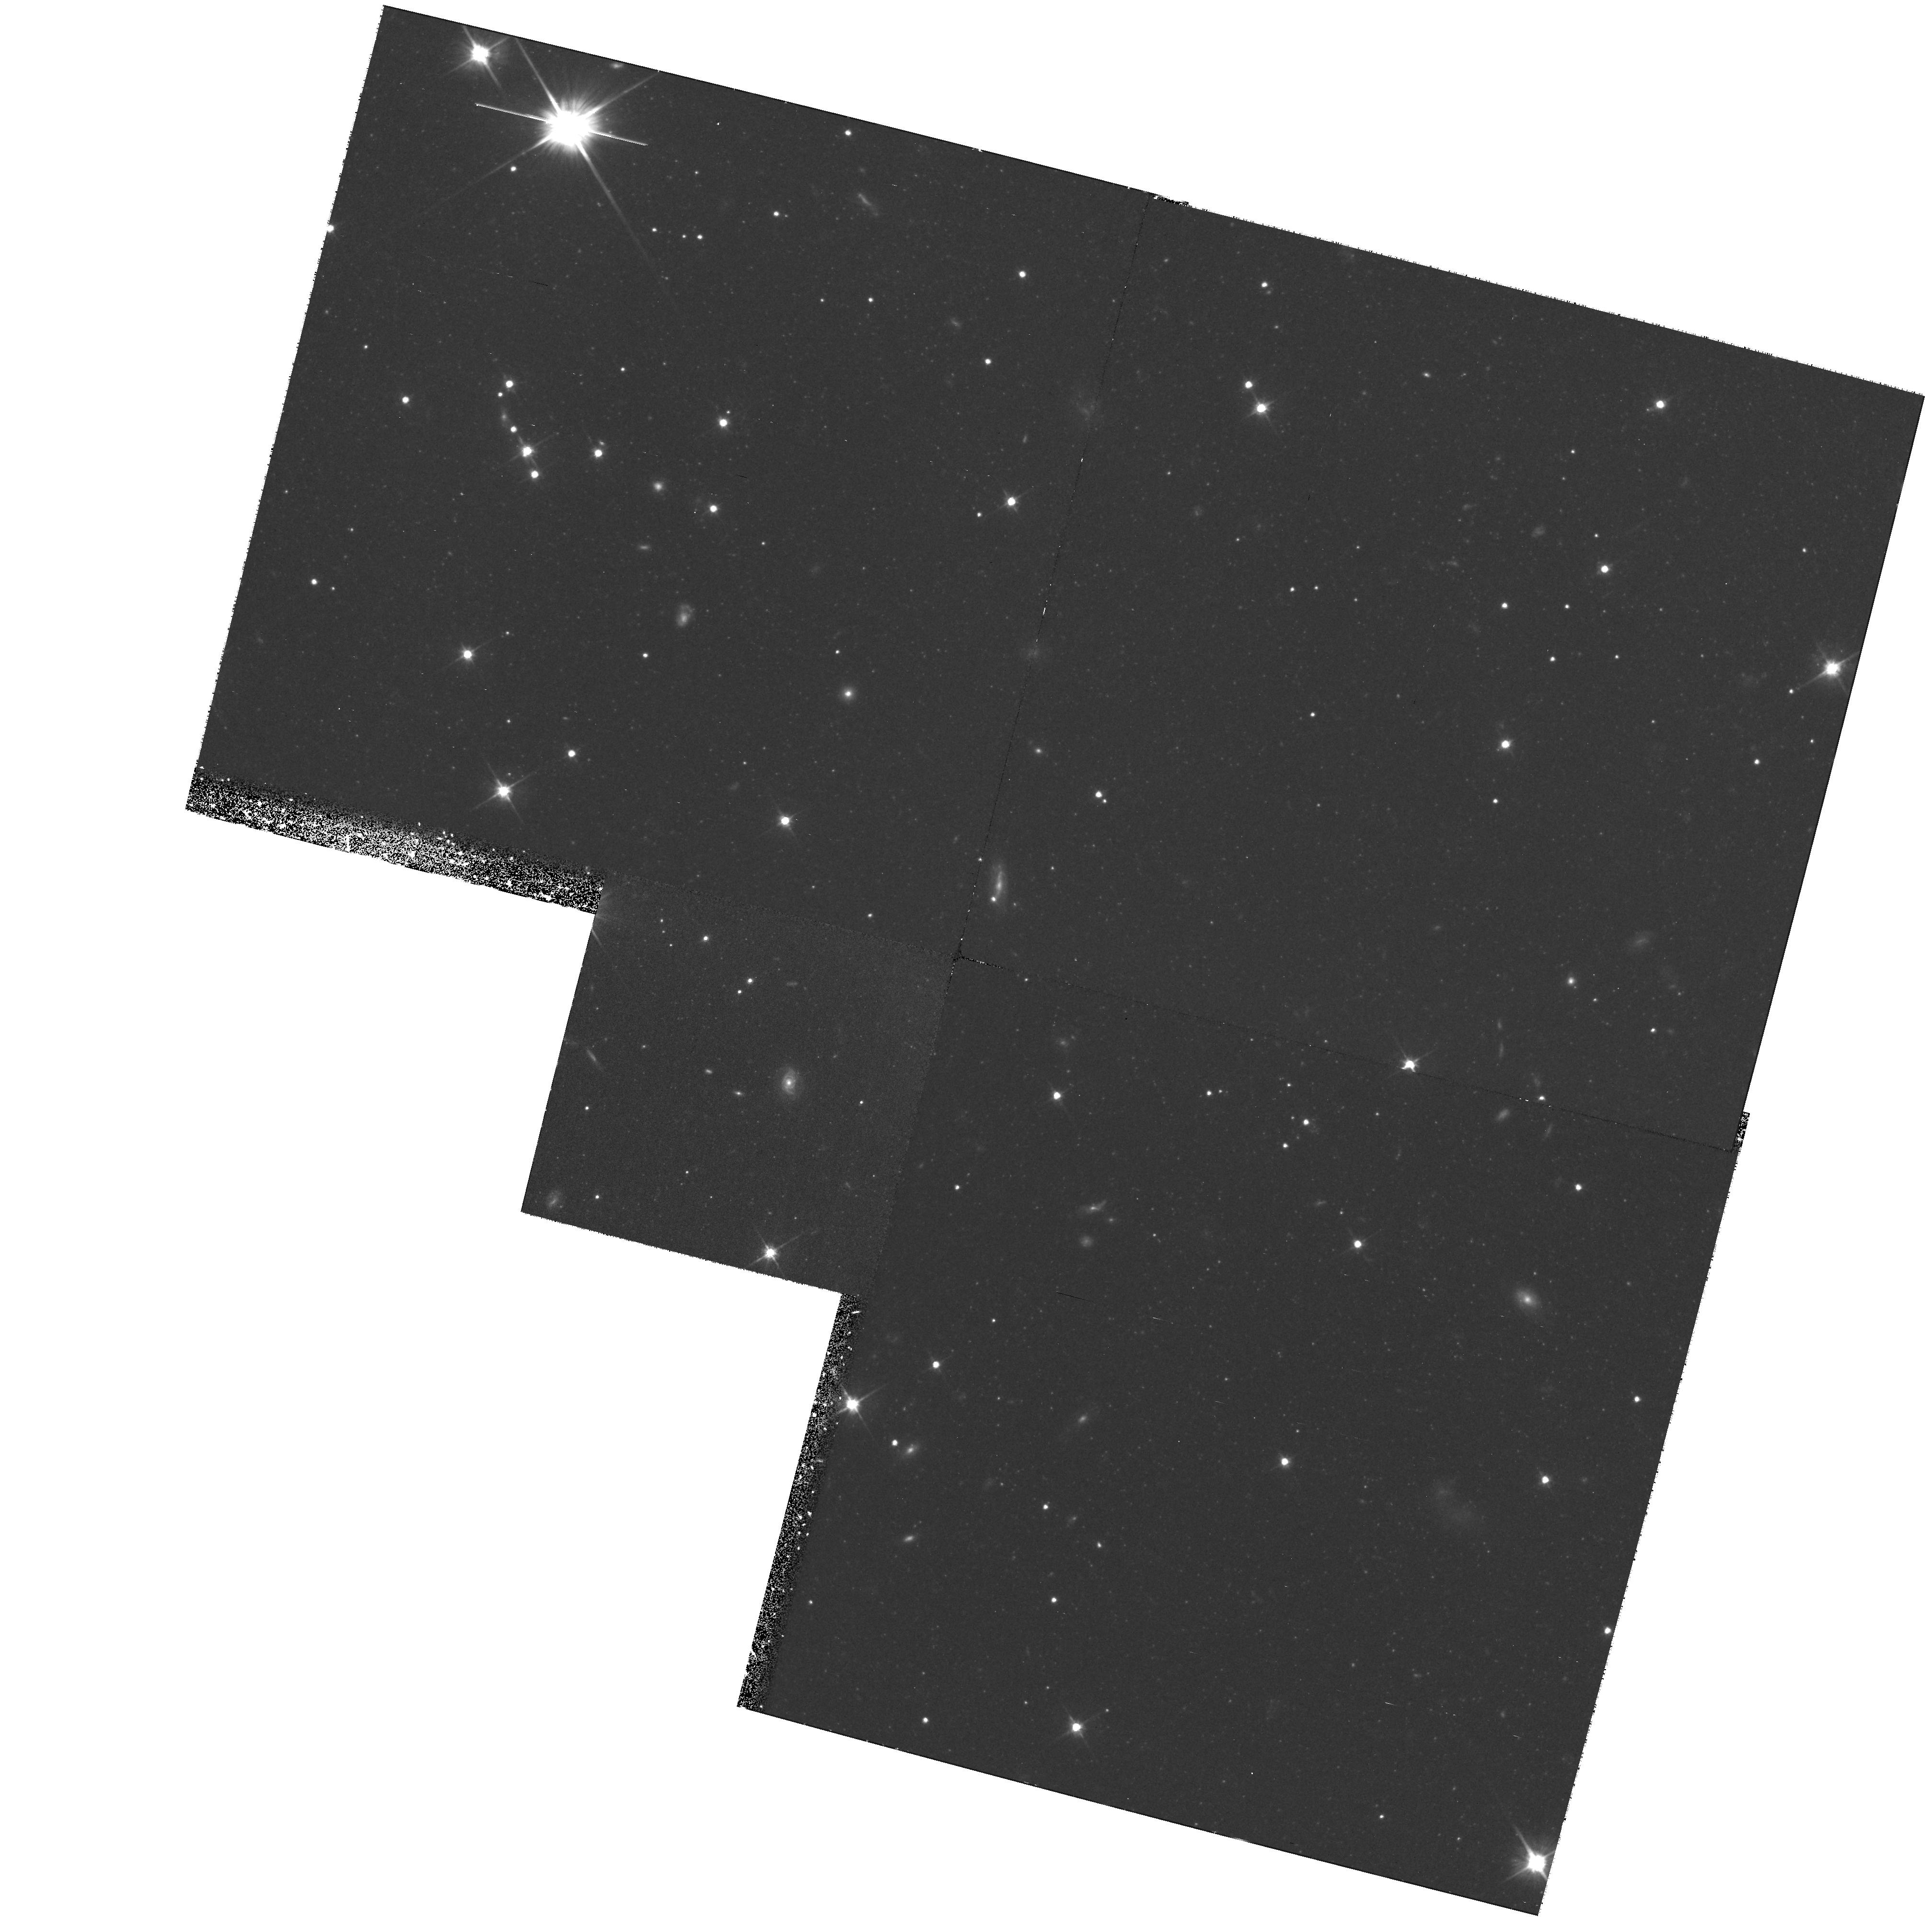
Target: NGC5128-OUTERP1. Instrument: WFPC2/PC. Filter: F606W. Exposure: 1.4 h. Observation ID: hst_8195_05_wfpc2_pc_f606w_u5cm05

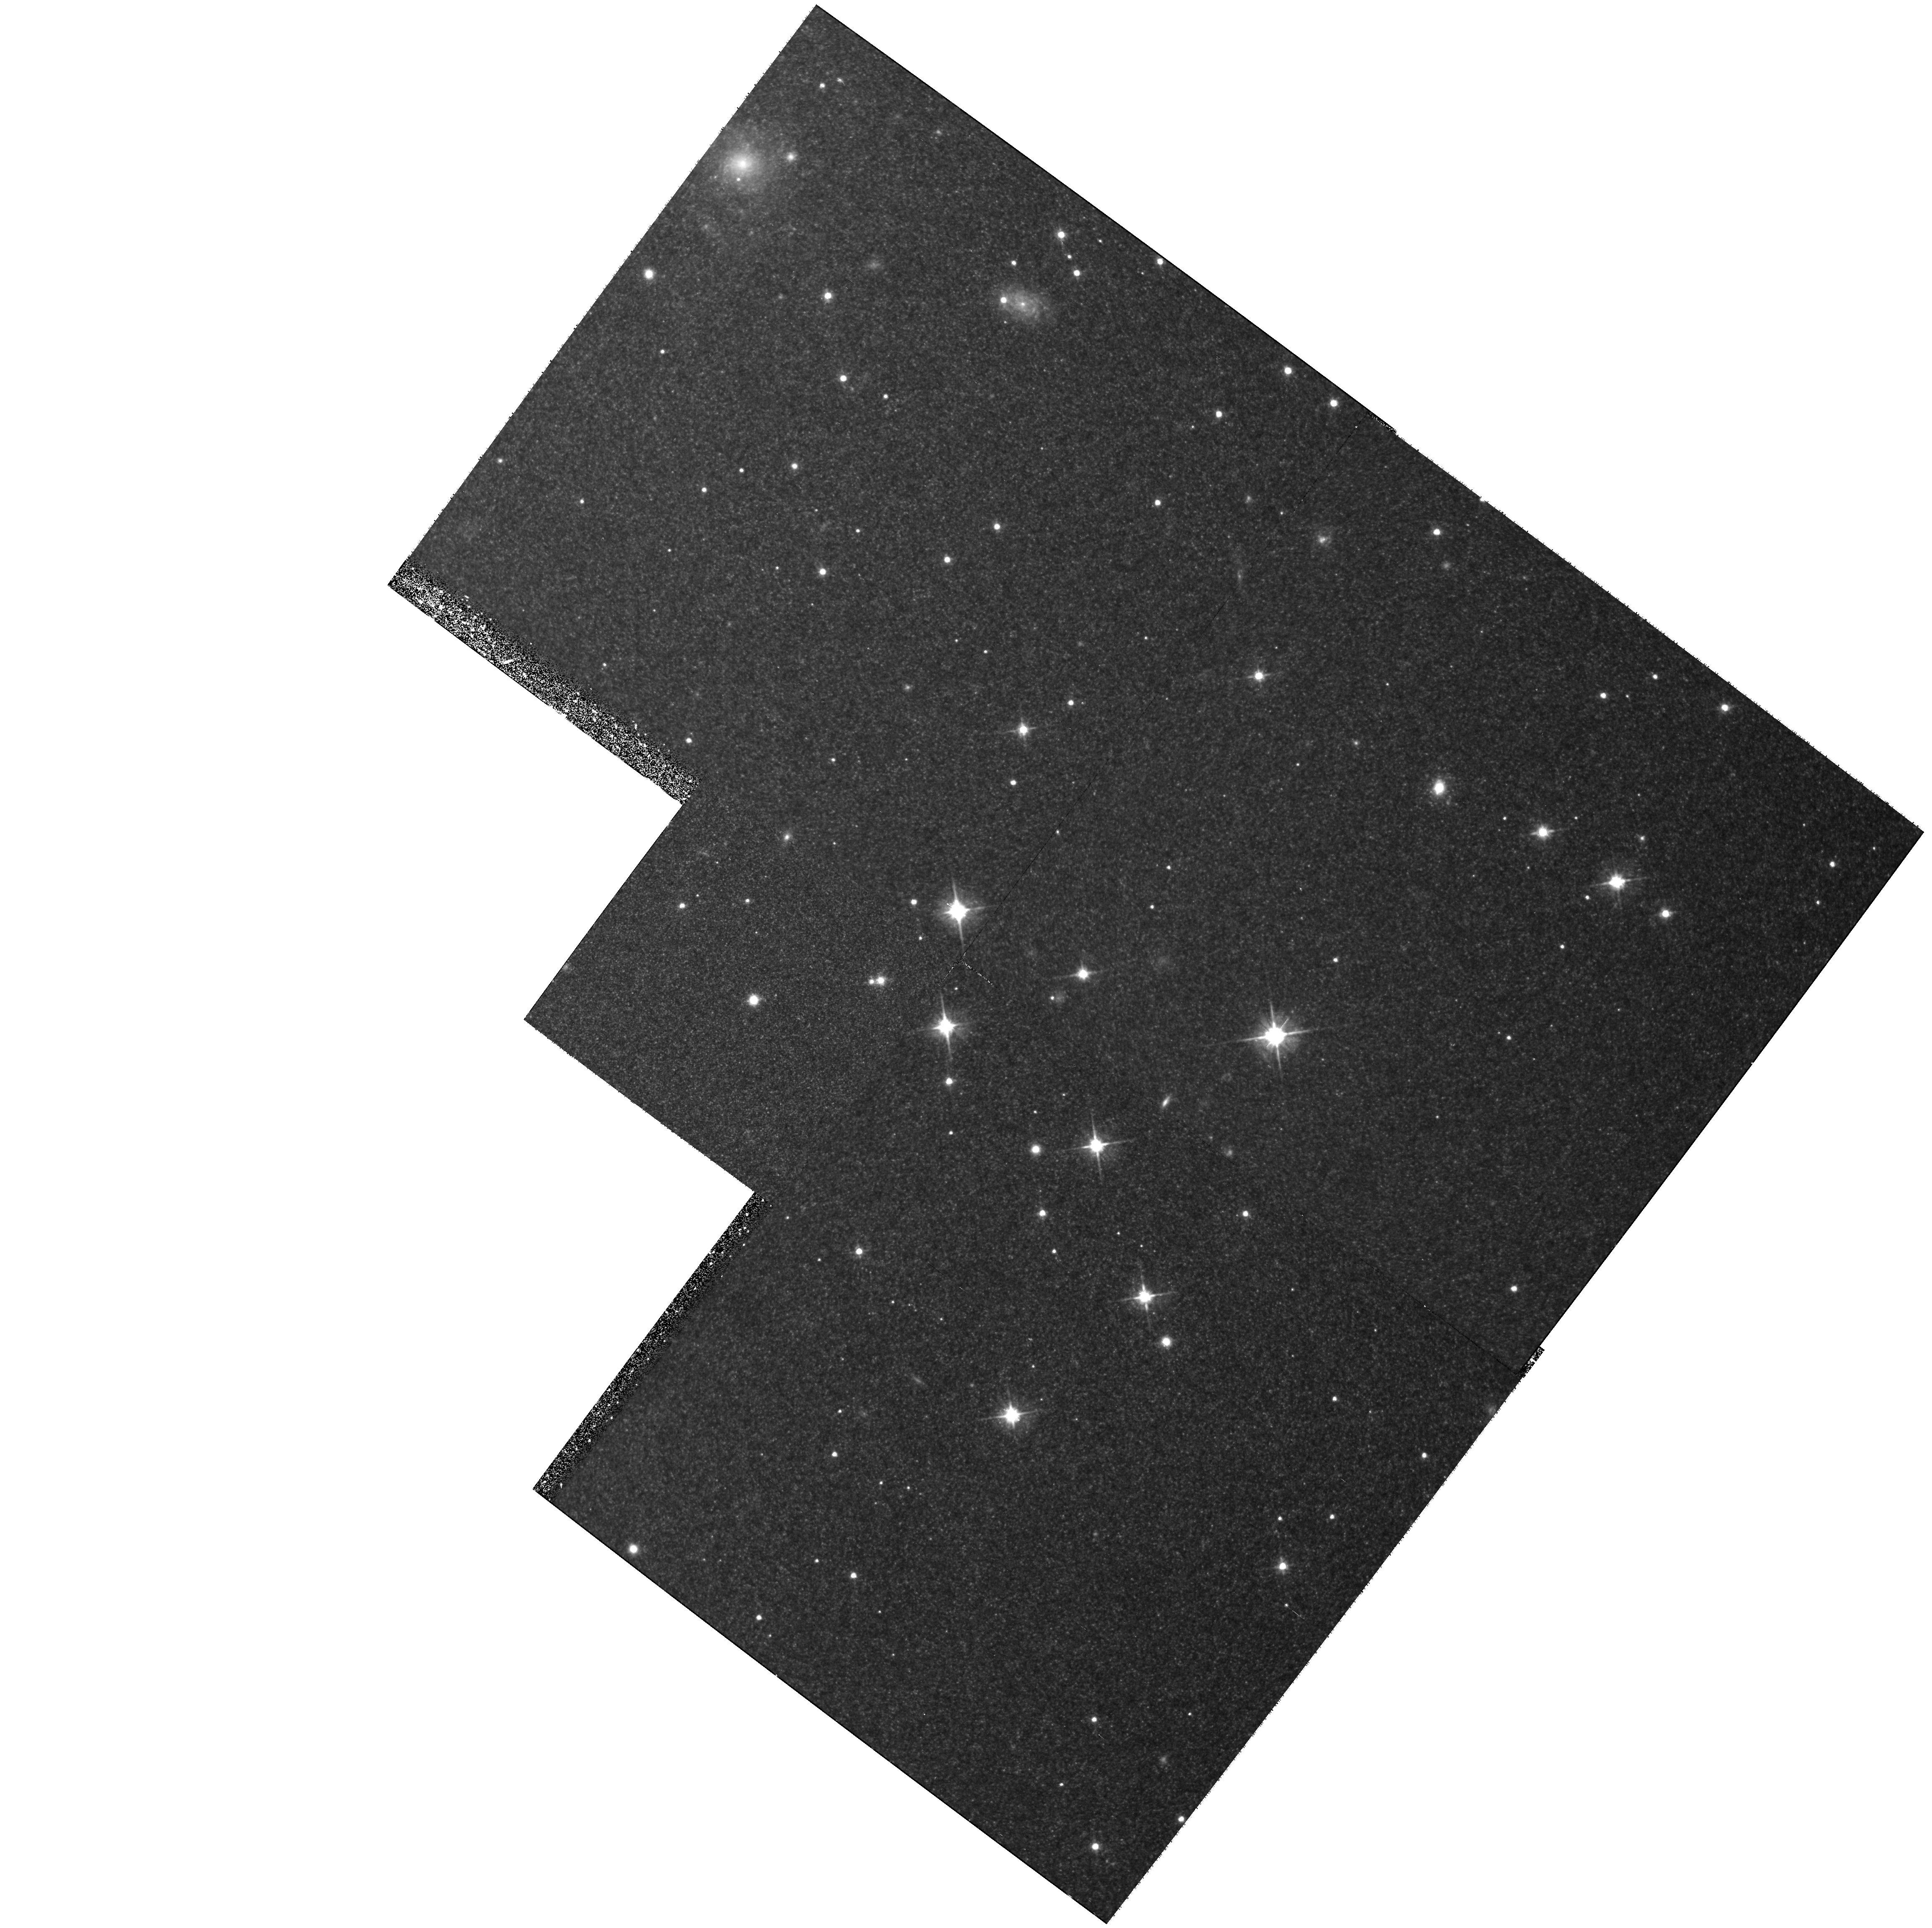
Target: NGC5128-INNERP2. Instrument: WFPC2/PC. Filter: F606W. Exposure: 1.4 h. Observation ID: hst_8195_02_wfpc2_pc_f606w_u5cm02

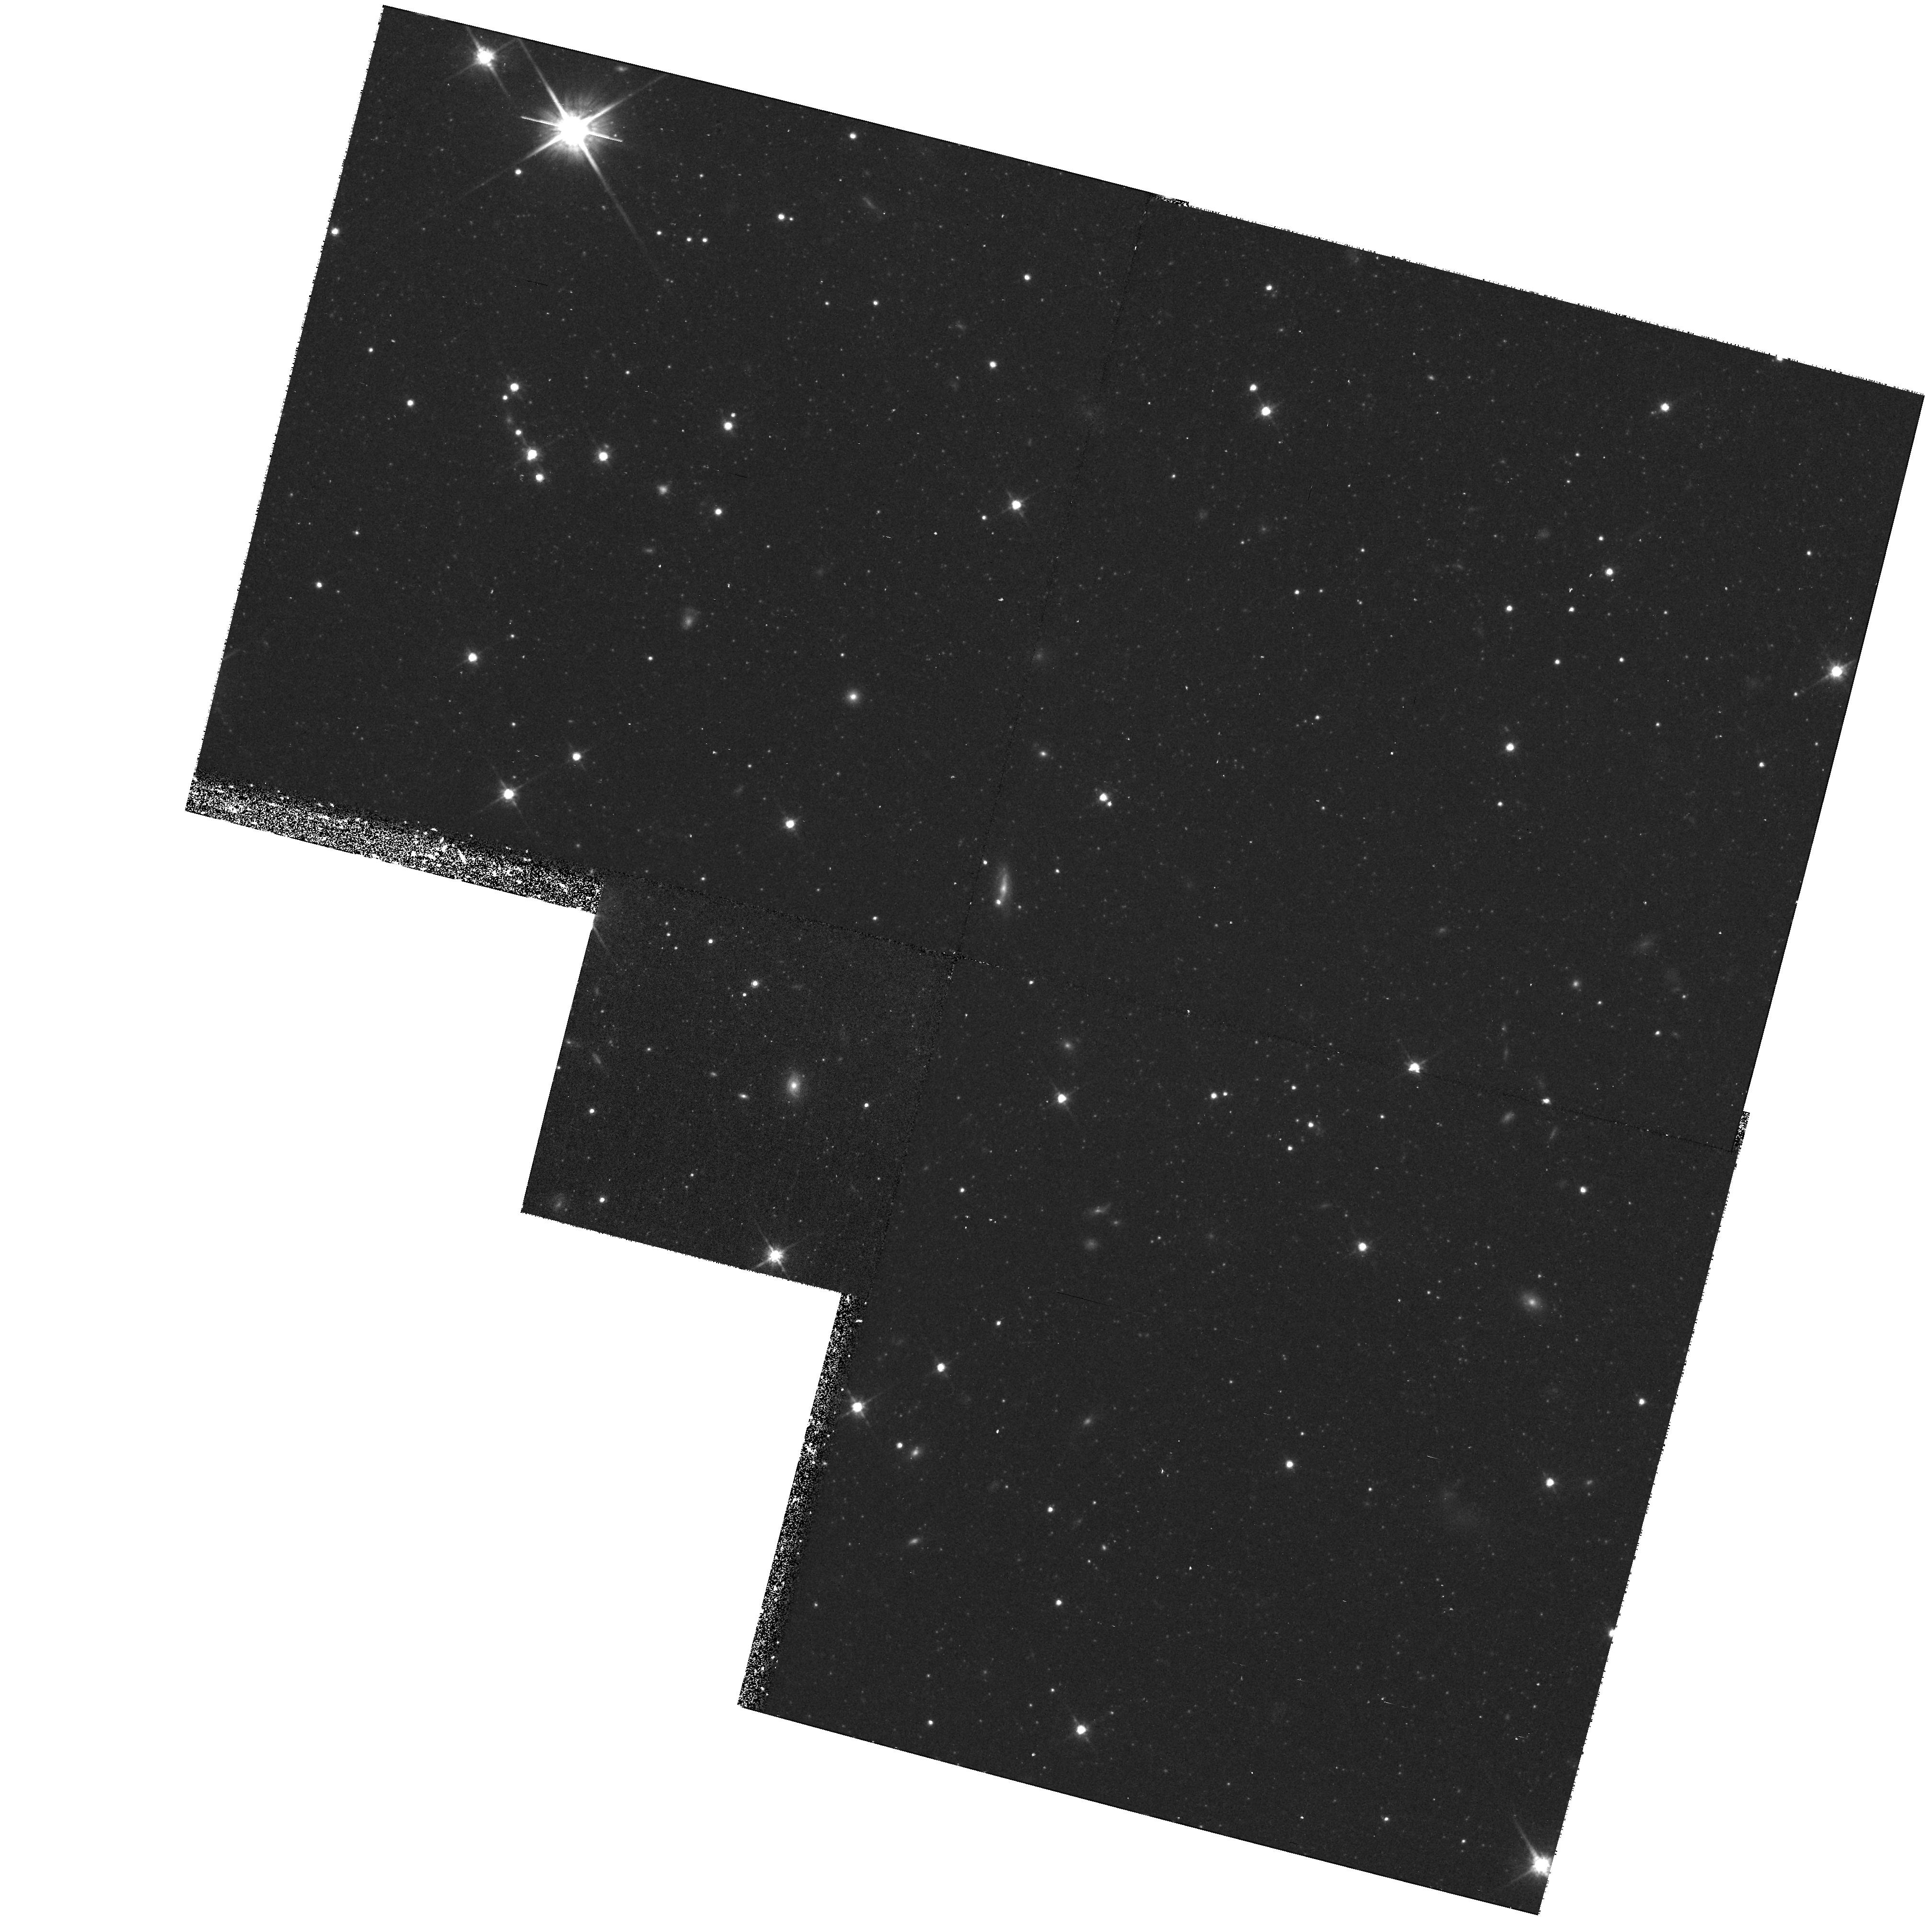
Target: NGC5128-OUTERP2. Instrument: WFPC2/PC. Filter: F814W. Exposure: 40 min. Observation ID: hst_8195_06_wfpc2_pc_f814w_u5cm06

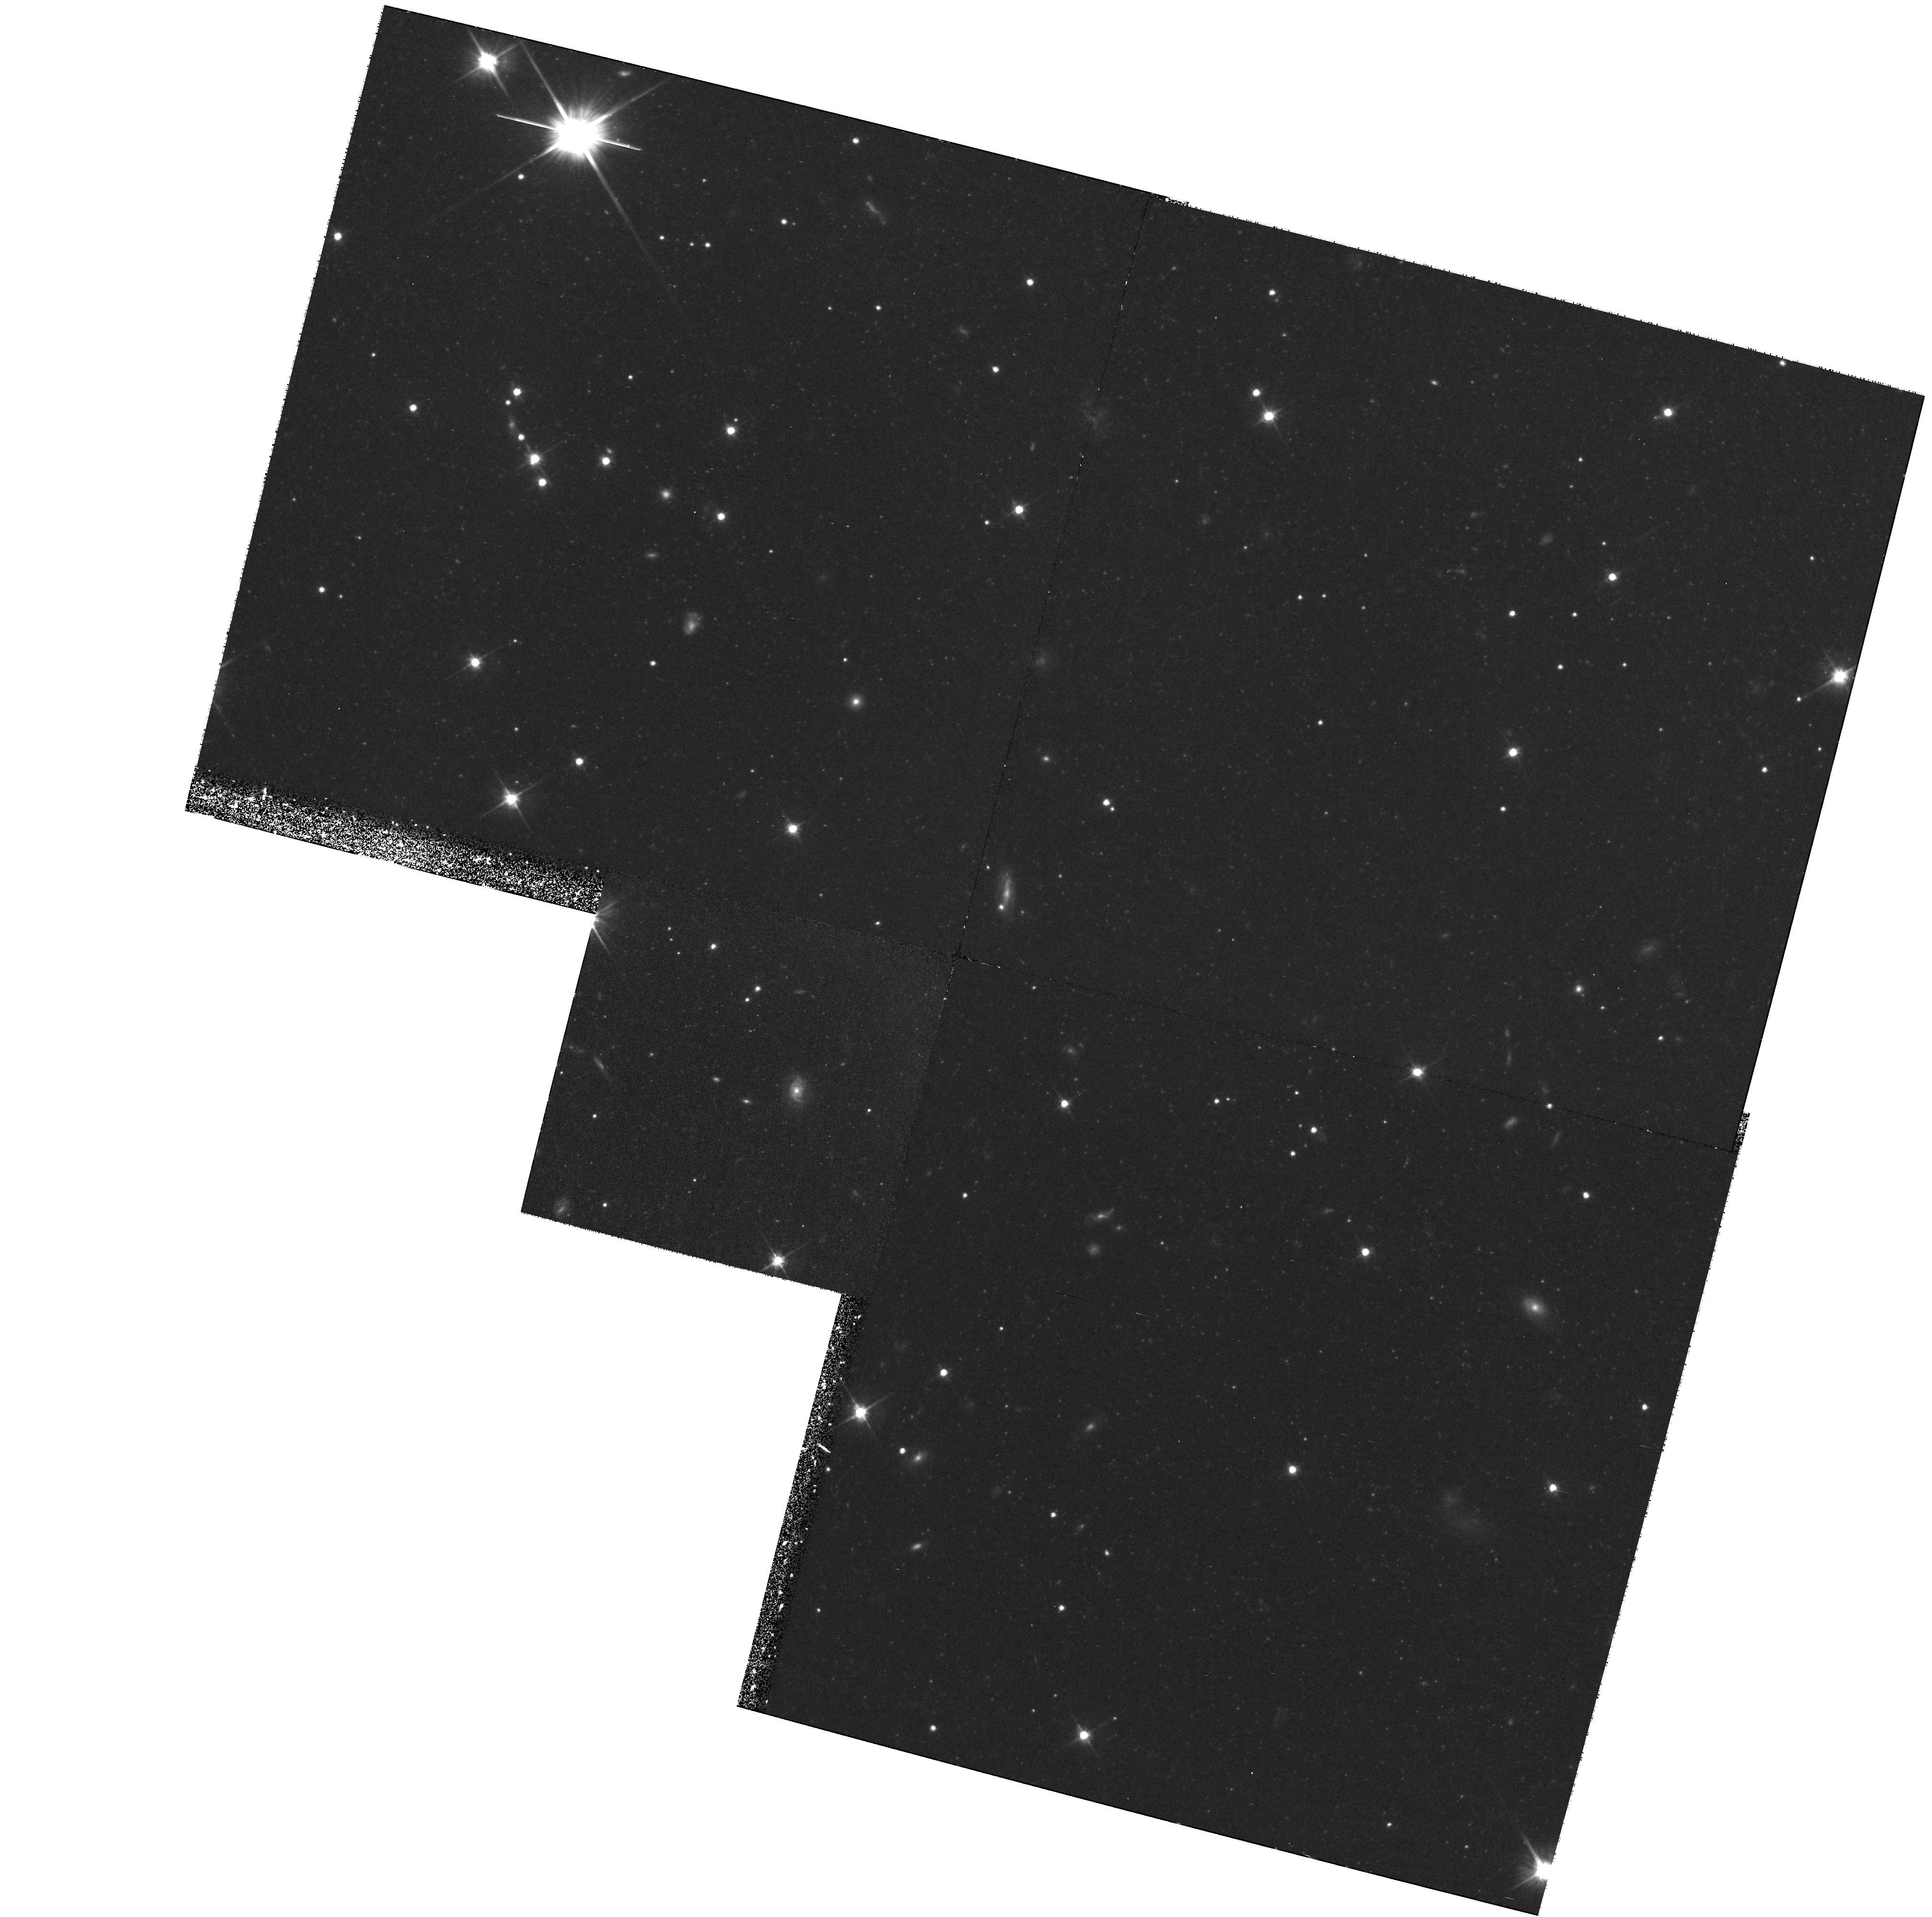
Target: NGC5128-OUTERP3. Instrument: WFPC2/PC. Filter: F606W. Exposure: 1.4 h. Observation ID: hst_8195_07_wfpc2_pc_f606w_u5cm07

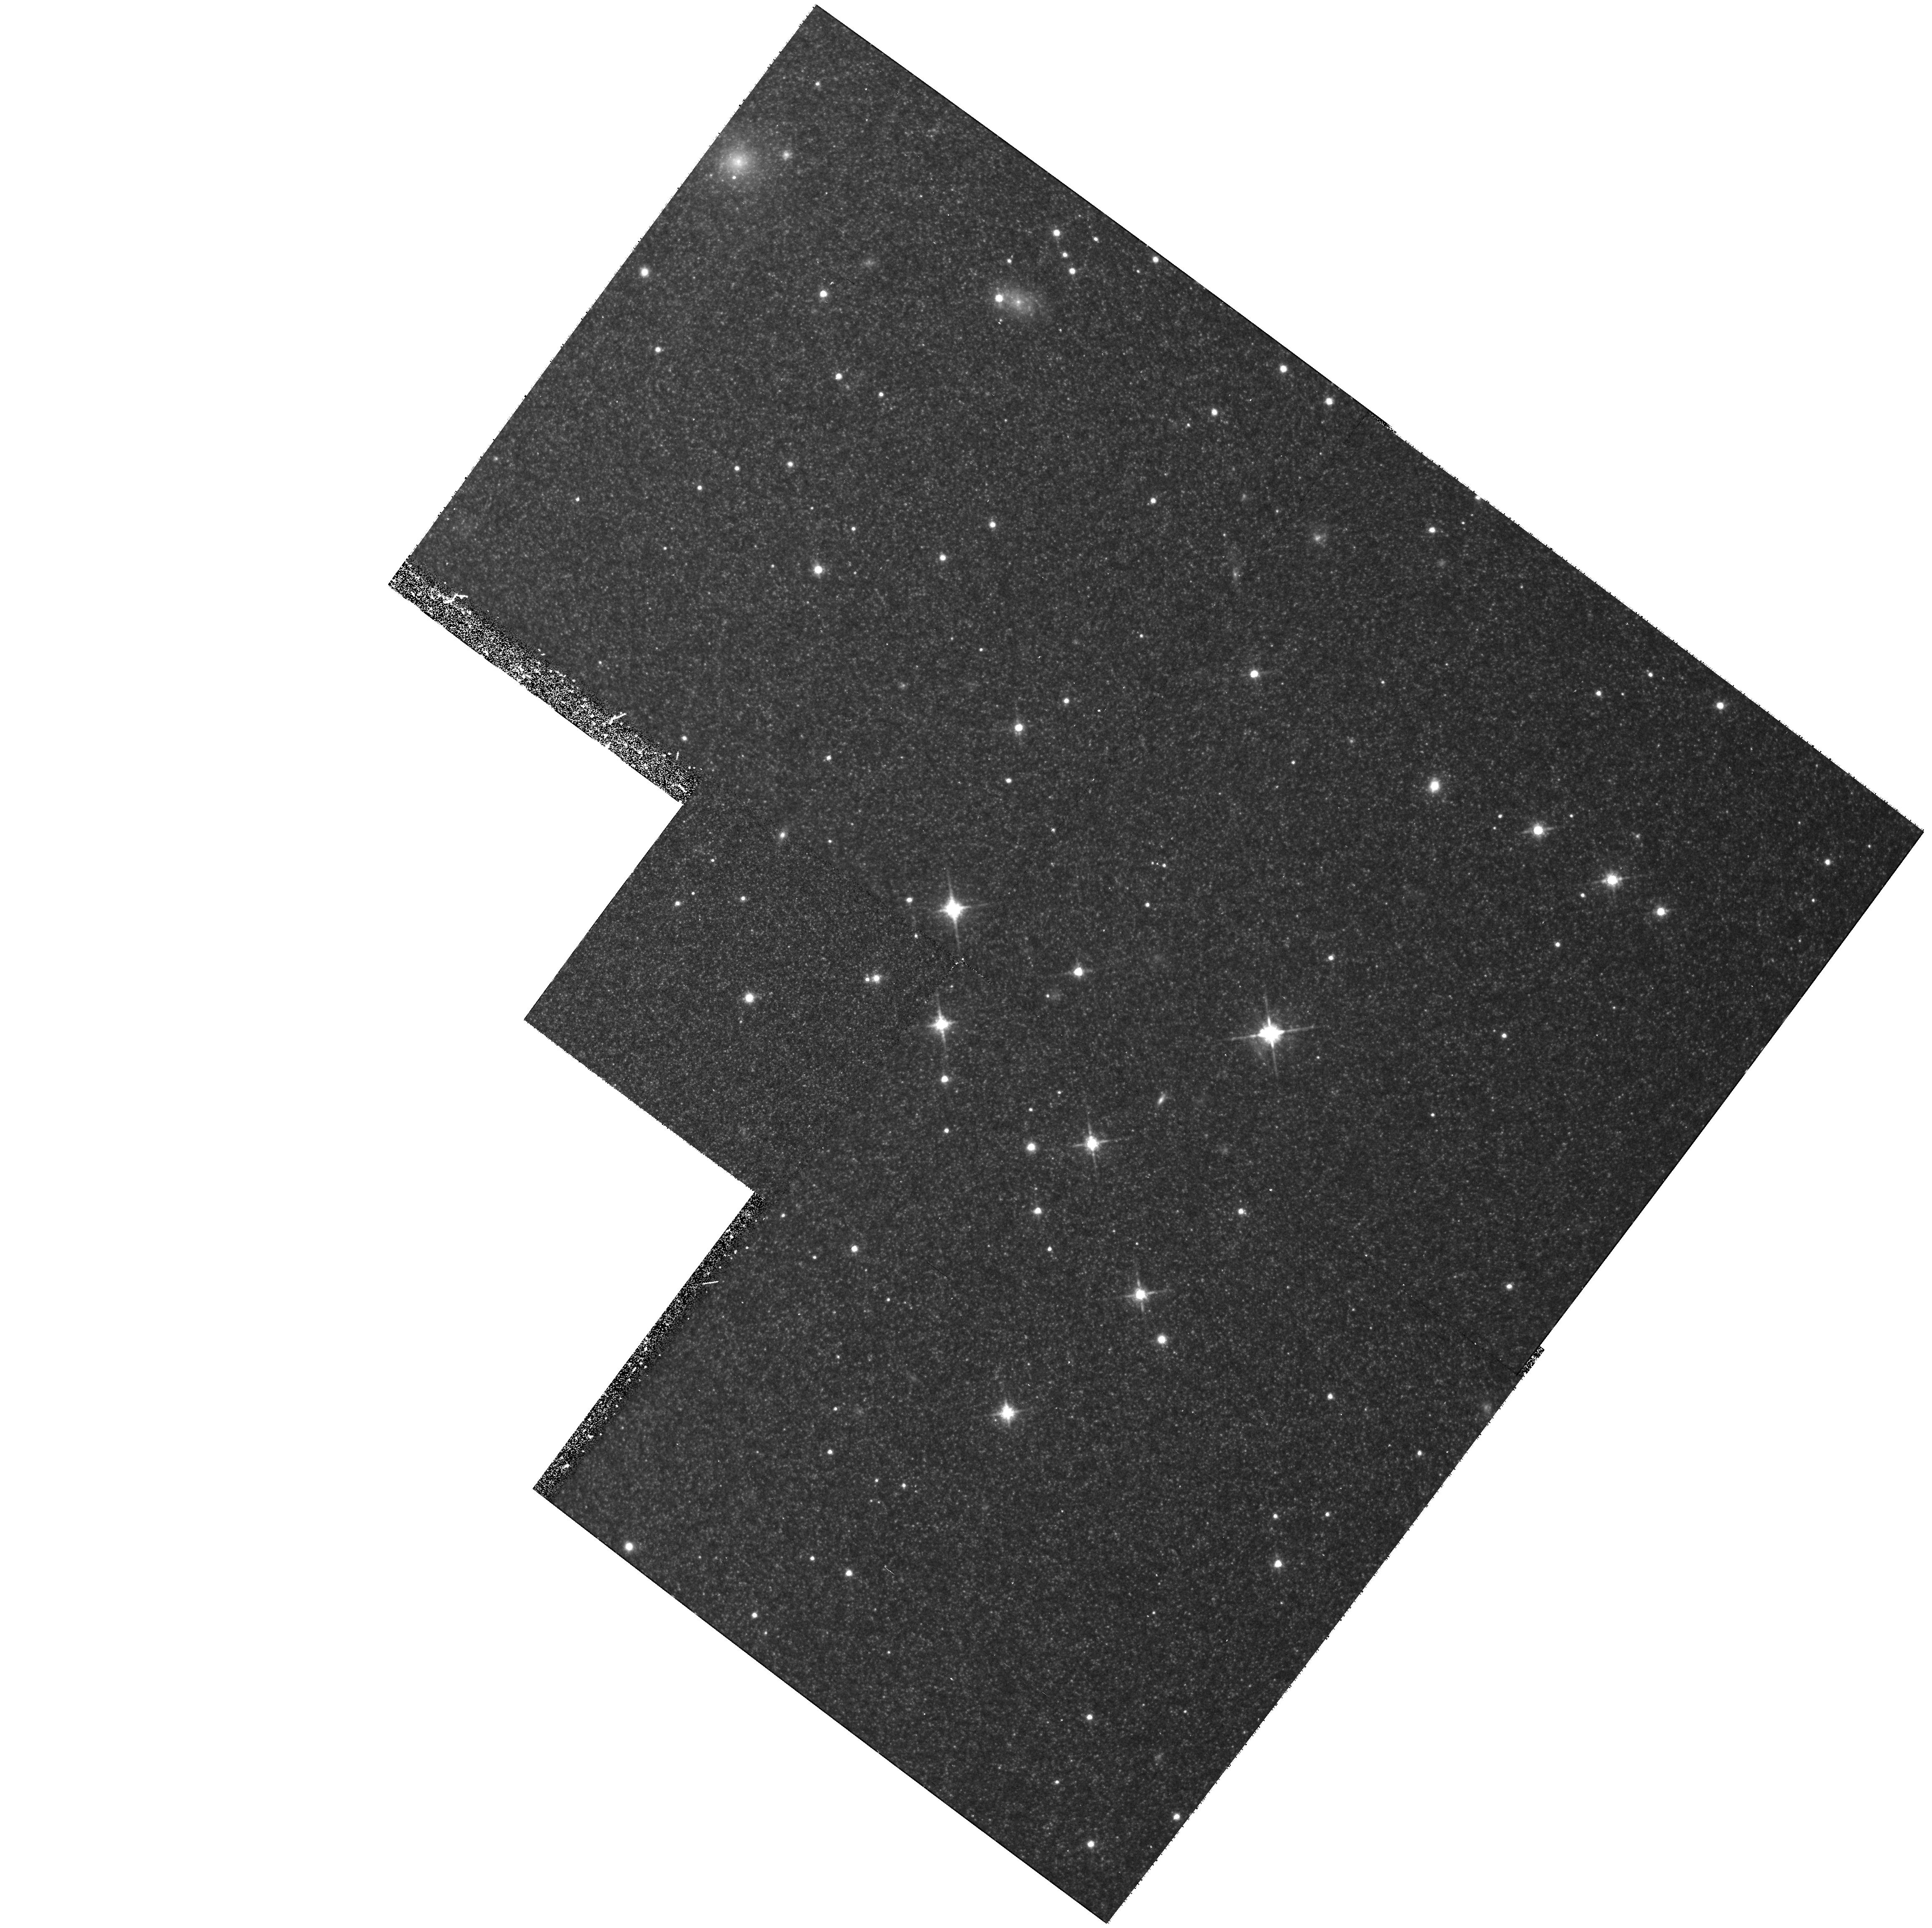
Target: NGC5128-INNERP1. Instrument: WFPC2/PC. Filter: F814W. Exposure: 40 min. Observation ID: hst_8195_01_wfpc2_pc_f814w_u5cm01

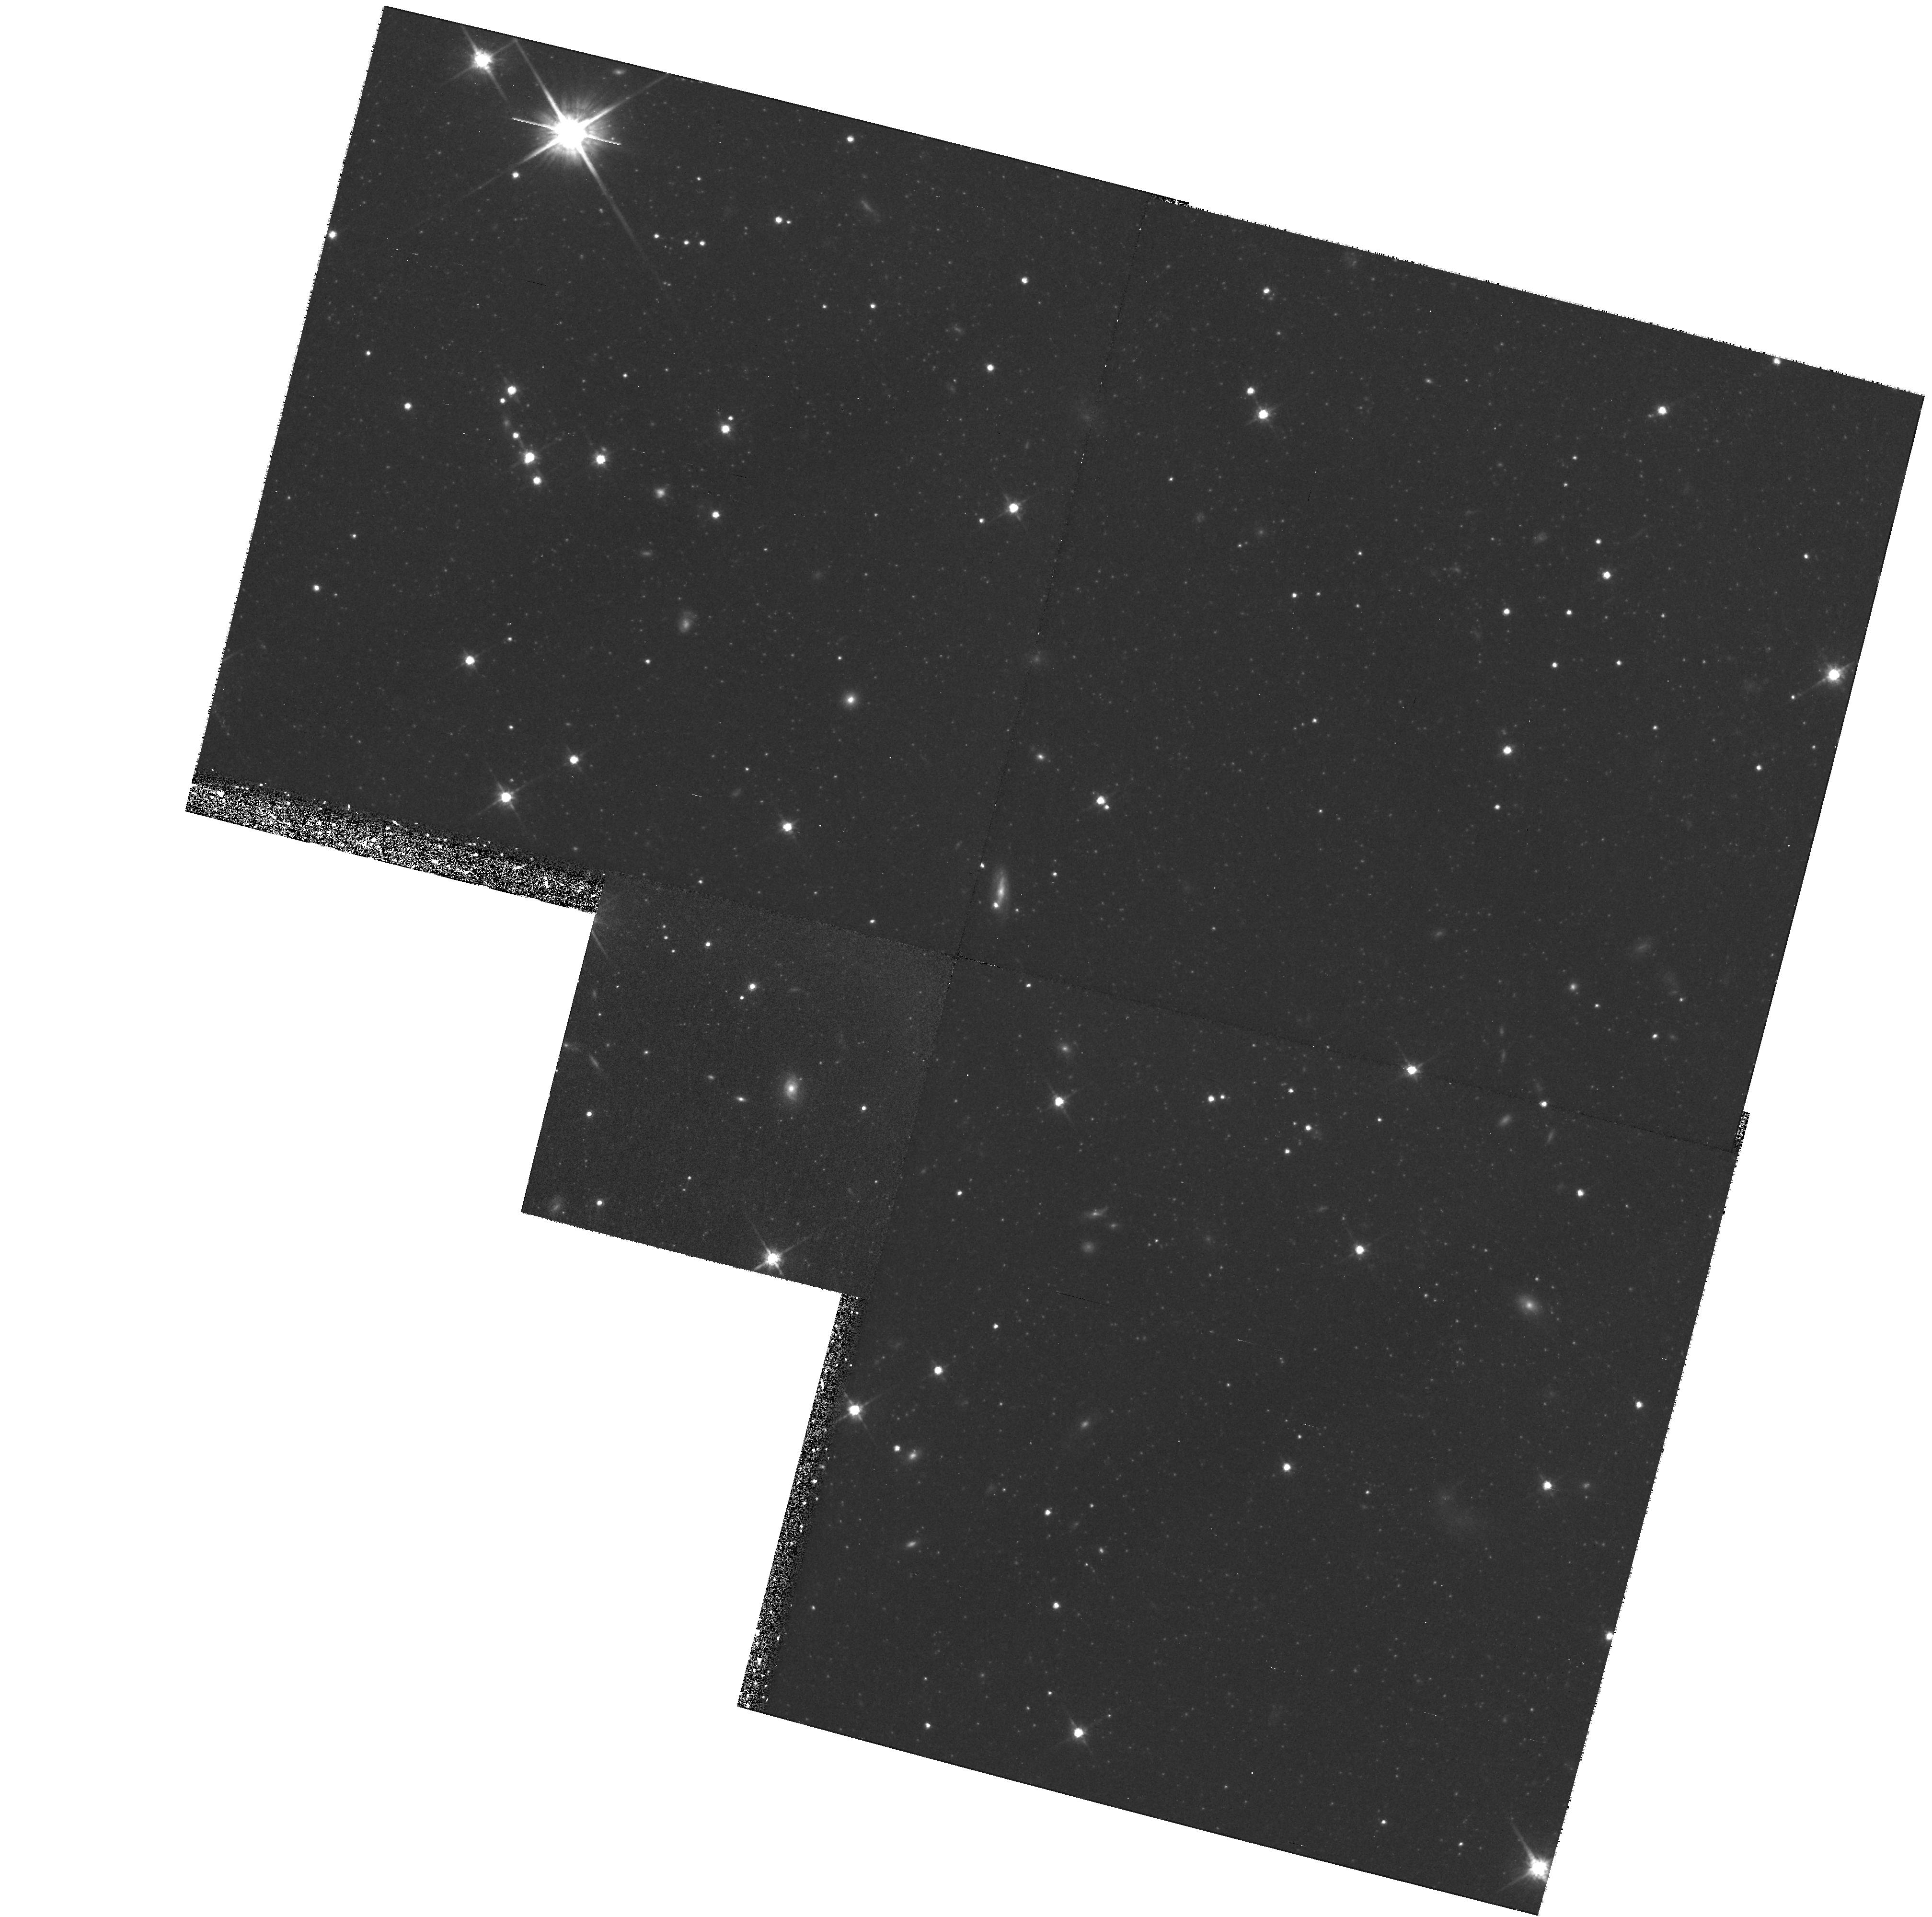
Target: NGC5128-OUTERP4. Instrument: WFPC2/PC. Filter: F814W. Exposure: 1.4 h. Observation ID: hst_8195_08_wfpc2_pc_f814w_u5cm08

The Stellar Halo and the Metallicity Distribution Function in the Giant Elliptical NGC 5128 (PI: Harris, Gretchen L. H.)

We propose to measure the metallicity distribution function (MDF) of the halo stars in the nearby (d ~ 3.9Mpc) giant elliptical galaxy NGC 5128 by direct (V, I) color-magnitude photometry of its old red-giant stars. Because NGC 5128 is 2 magnitudes closer than any other giant E galaxy, it gives us a unique opportunity to study the enrichment history at a level of detail that is impossible for any other such galaxy. In Cycle 8, we will measure a very remote field at 35 kpc, and a second one in the inner halo at 7 kpc. At the distance of NGC 5128, the photometric limits of the WFPC2 camera reach almost 3 magnitudes in I down the red giant branch, allowing the construction of an accurate MDF. Combined with our Cycle 5 20-kpc field, the three halo fields will allow us to study the MDF and metallicity gradient through the halo, and connect these to enrichment history models.